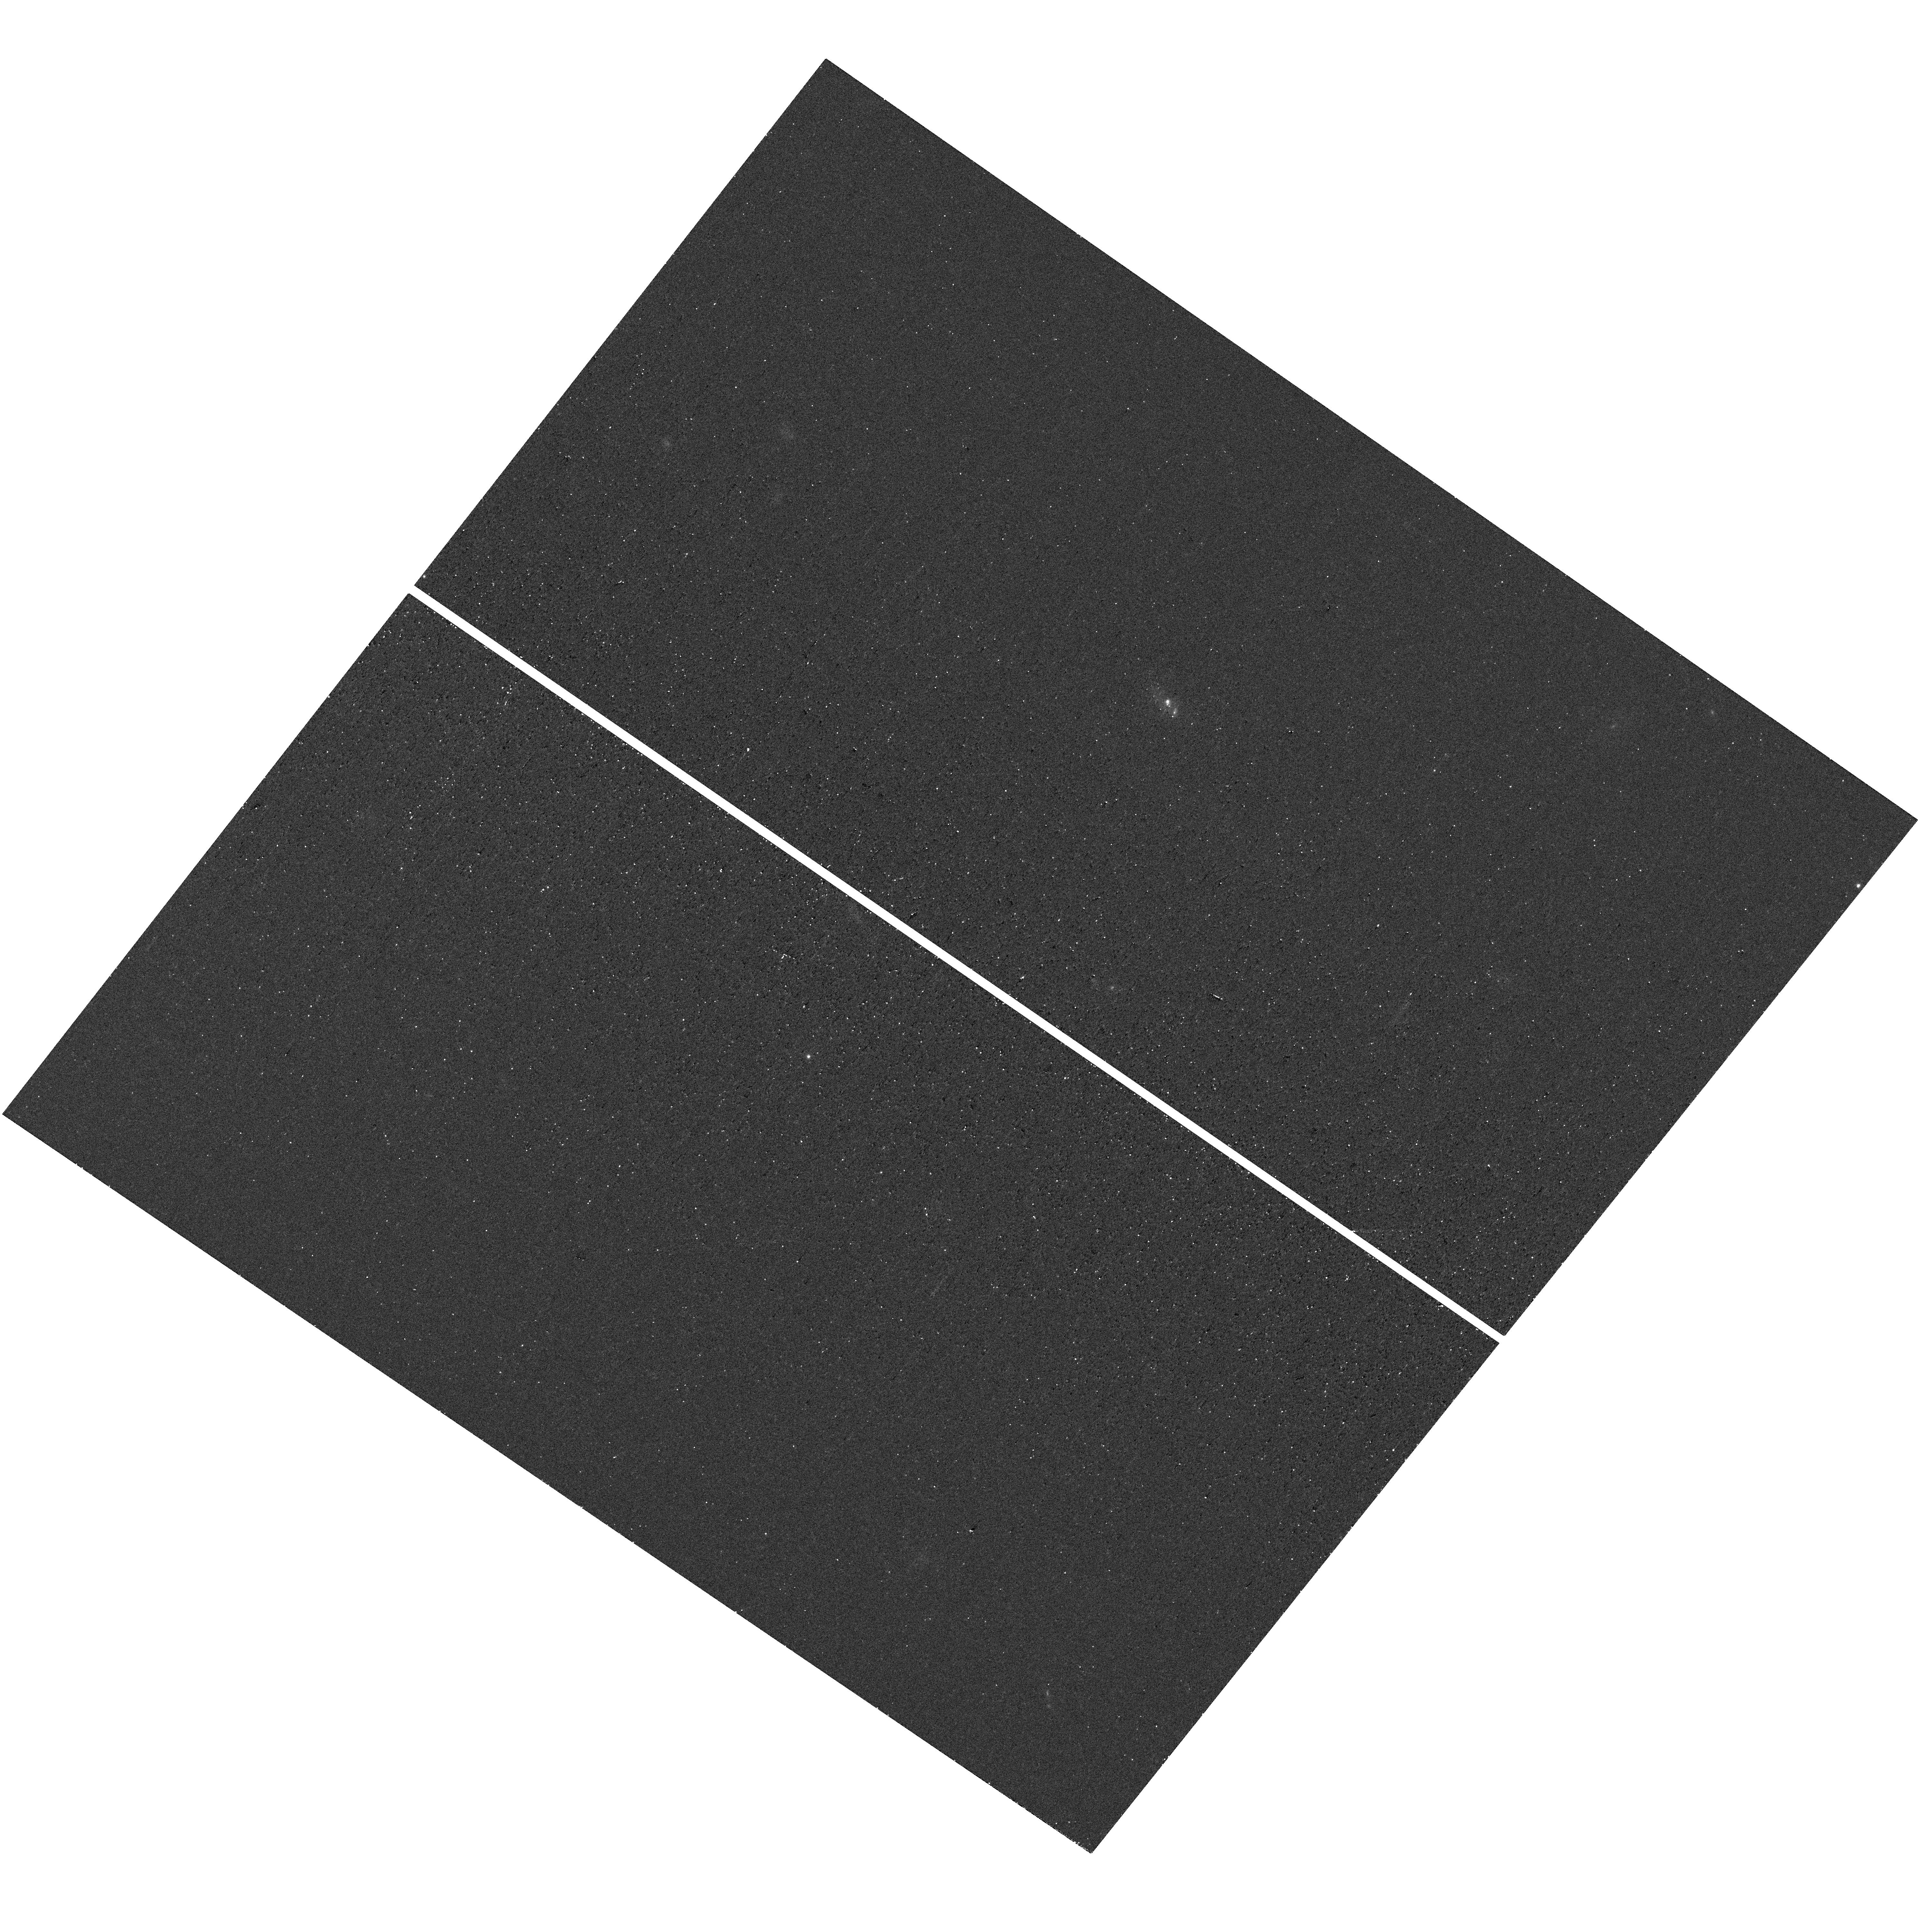
Target: J1418+2102. Instrument: WFC3/UVIS. Filter: F467M. Exposure: 9 min. Observation ID: hst_16464_05_wfc3_uvis_f467m_iei505

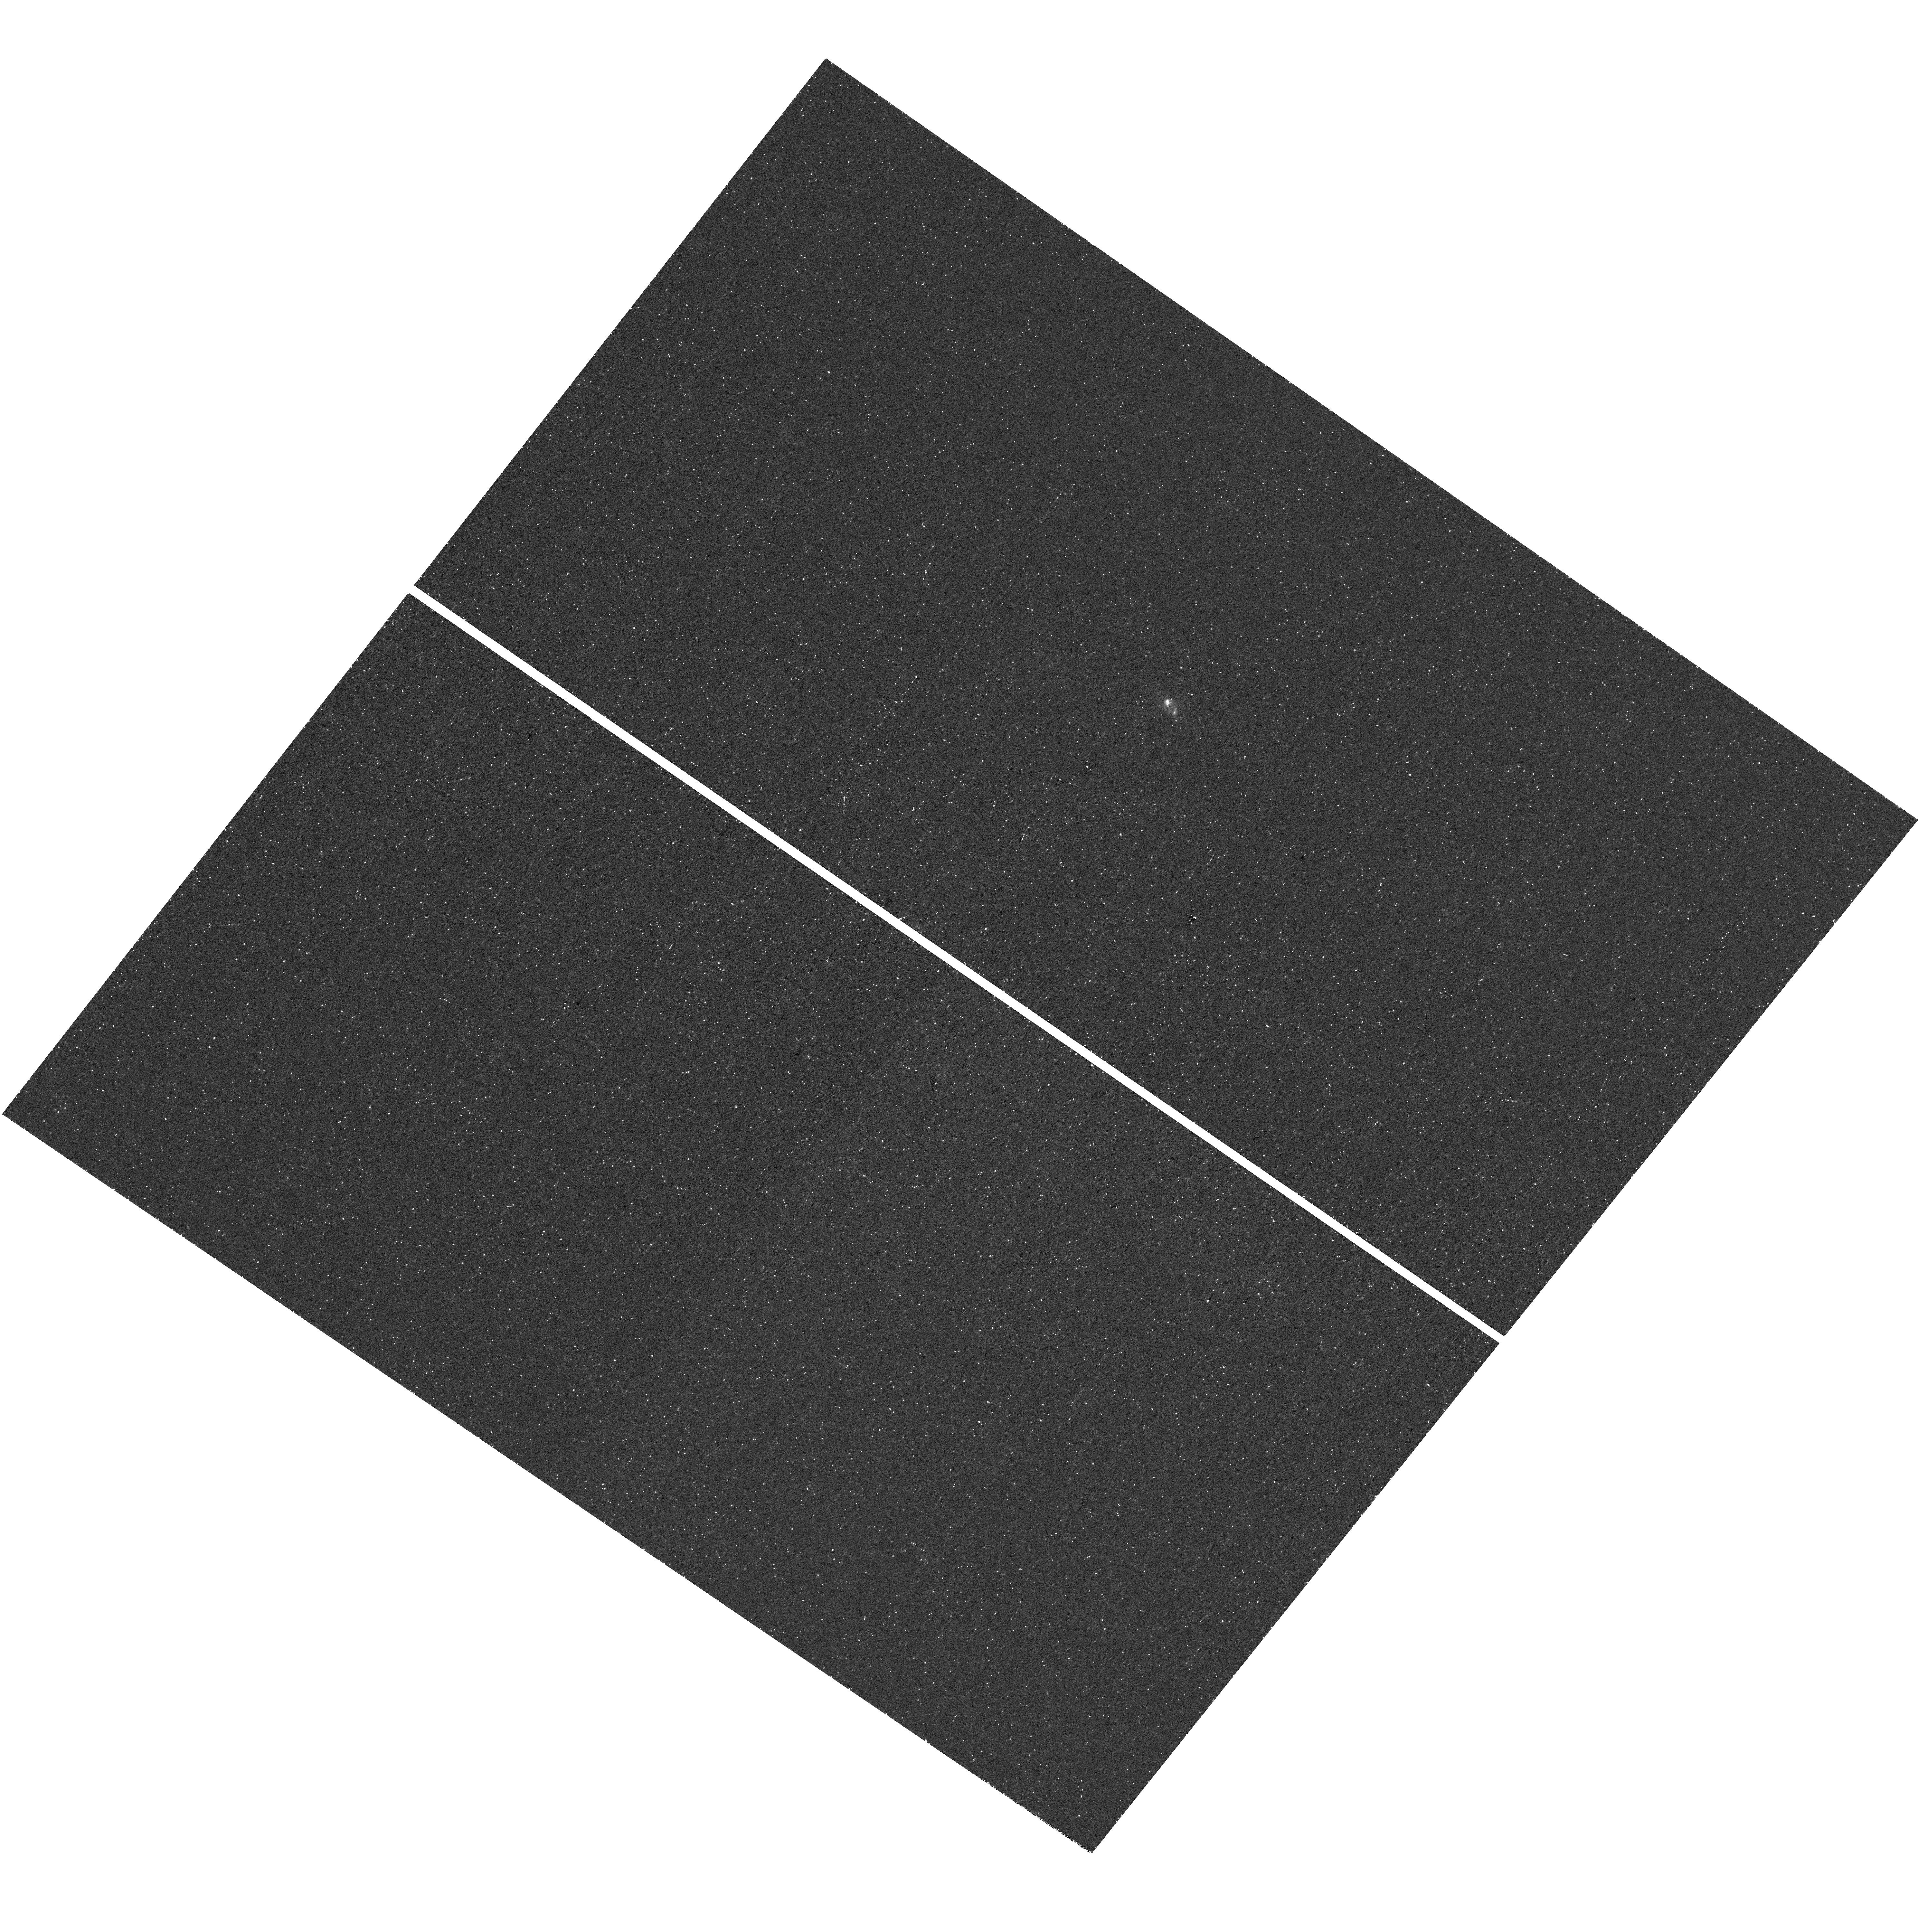
Target: J1418+2102. Instrument: WFC3/UVIS. Filter: F373N. Exposure: 44 min. Observation ID: hst_16464_05_wfc3_uvis_f373n_iei505

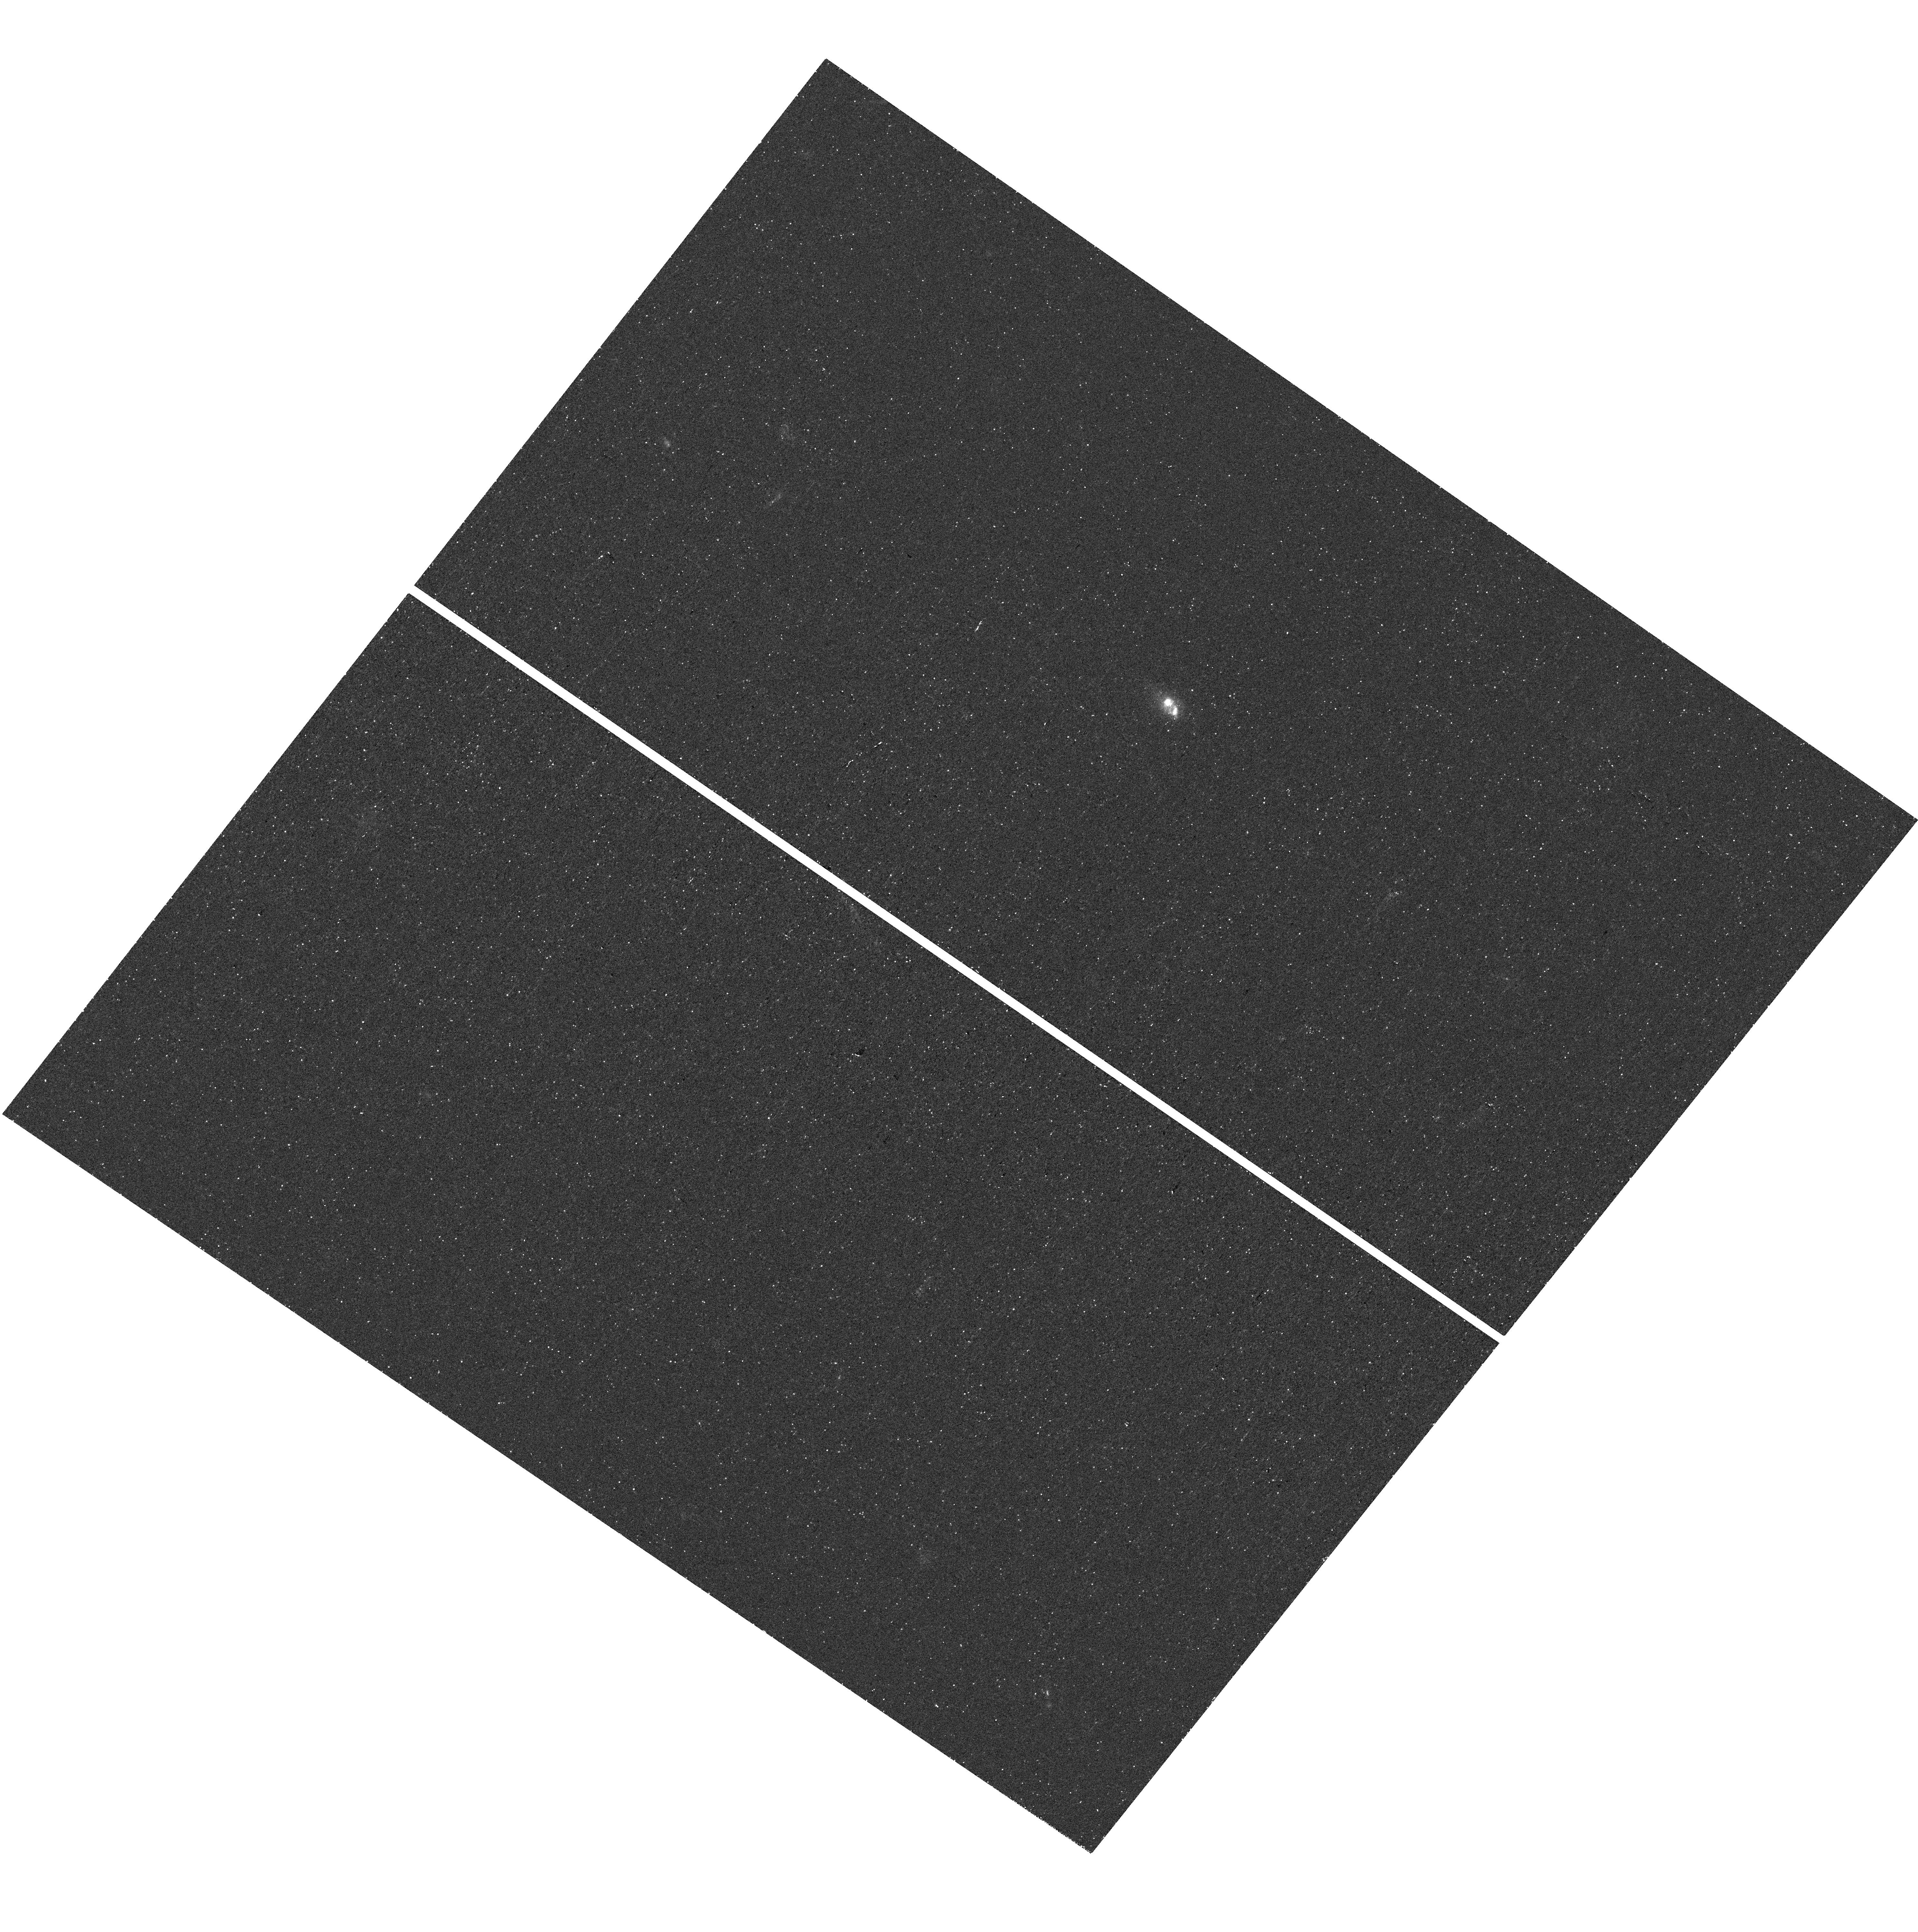
Target: J1418+2102. Instrument: WFC3/UVIS. Filter: F275W. Exposure: 30 min. Observation ID: hst_16464_05_wfc3_uvis_f275w_iei505

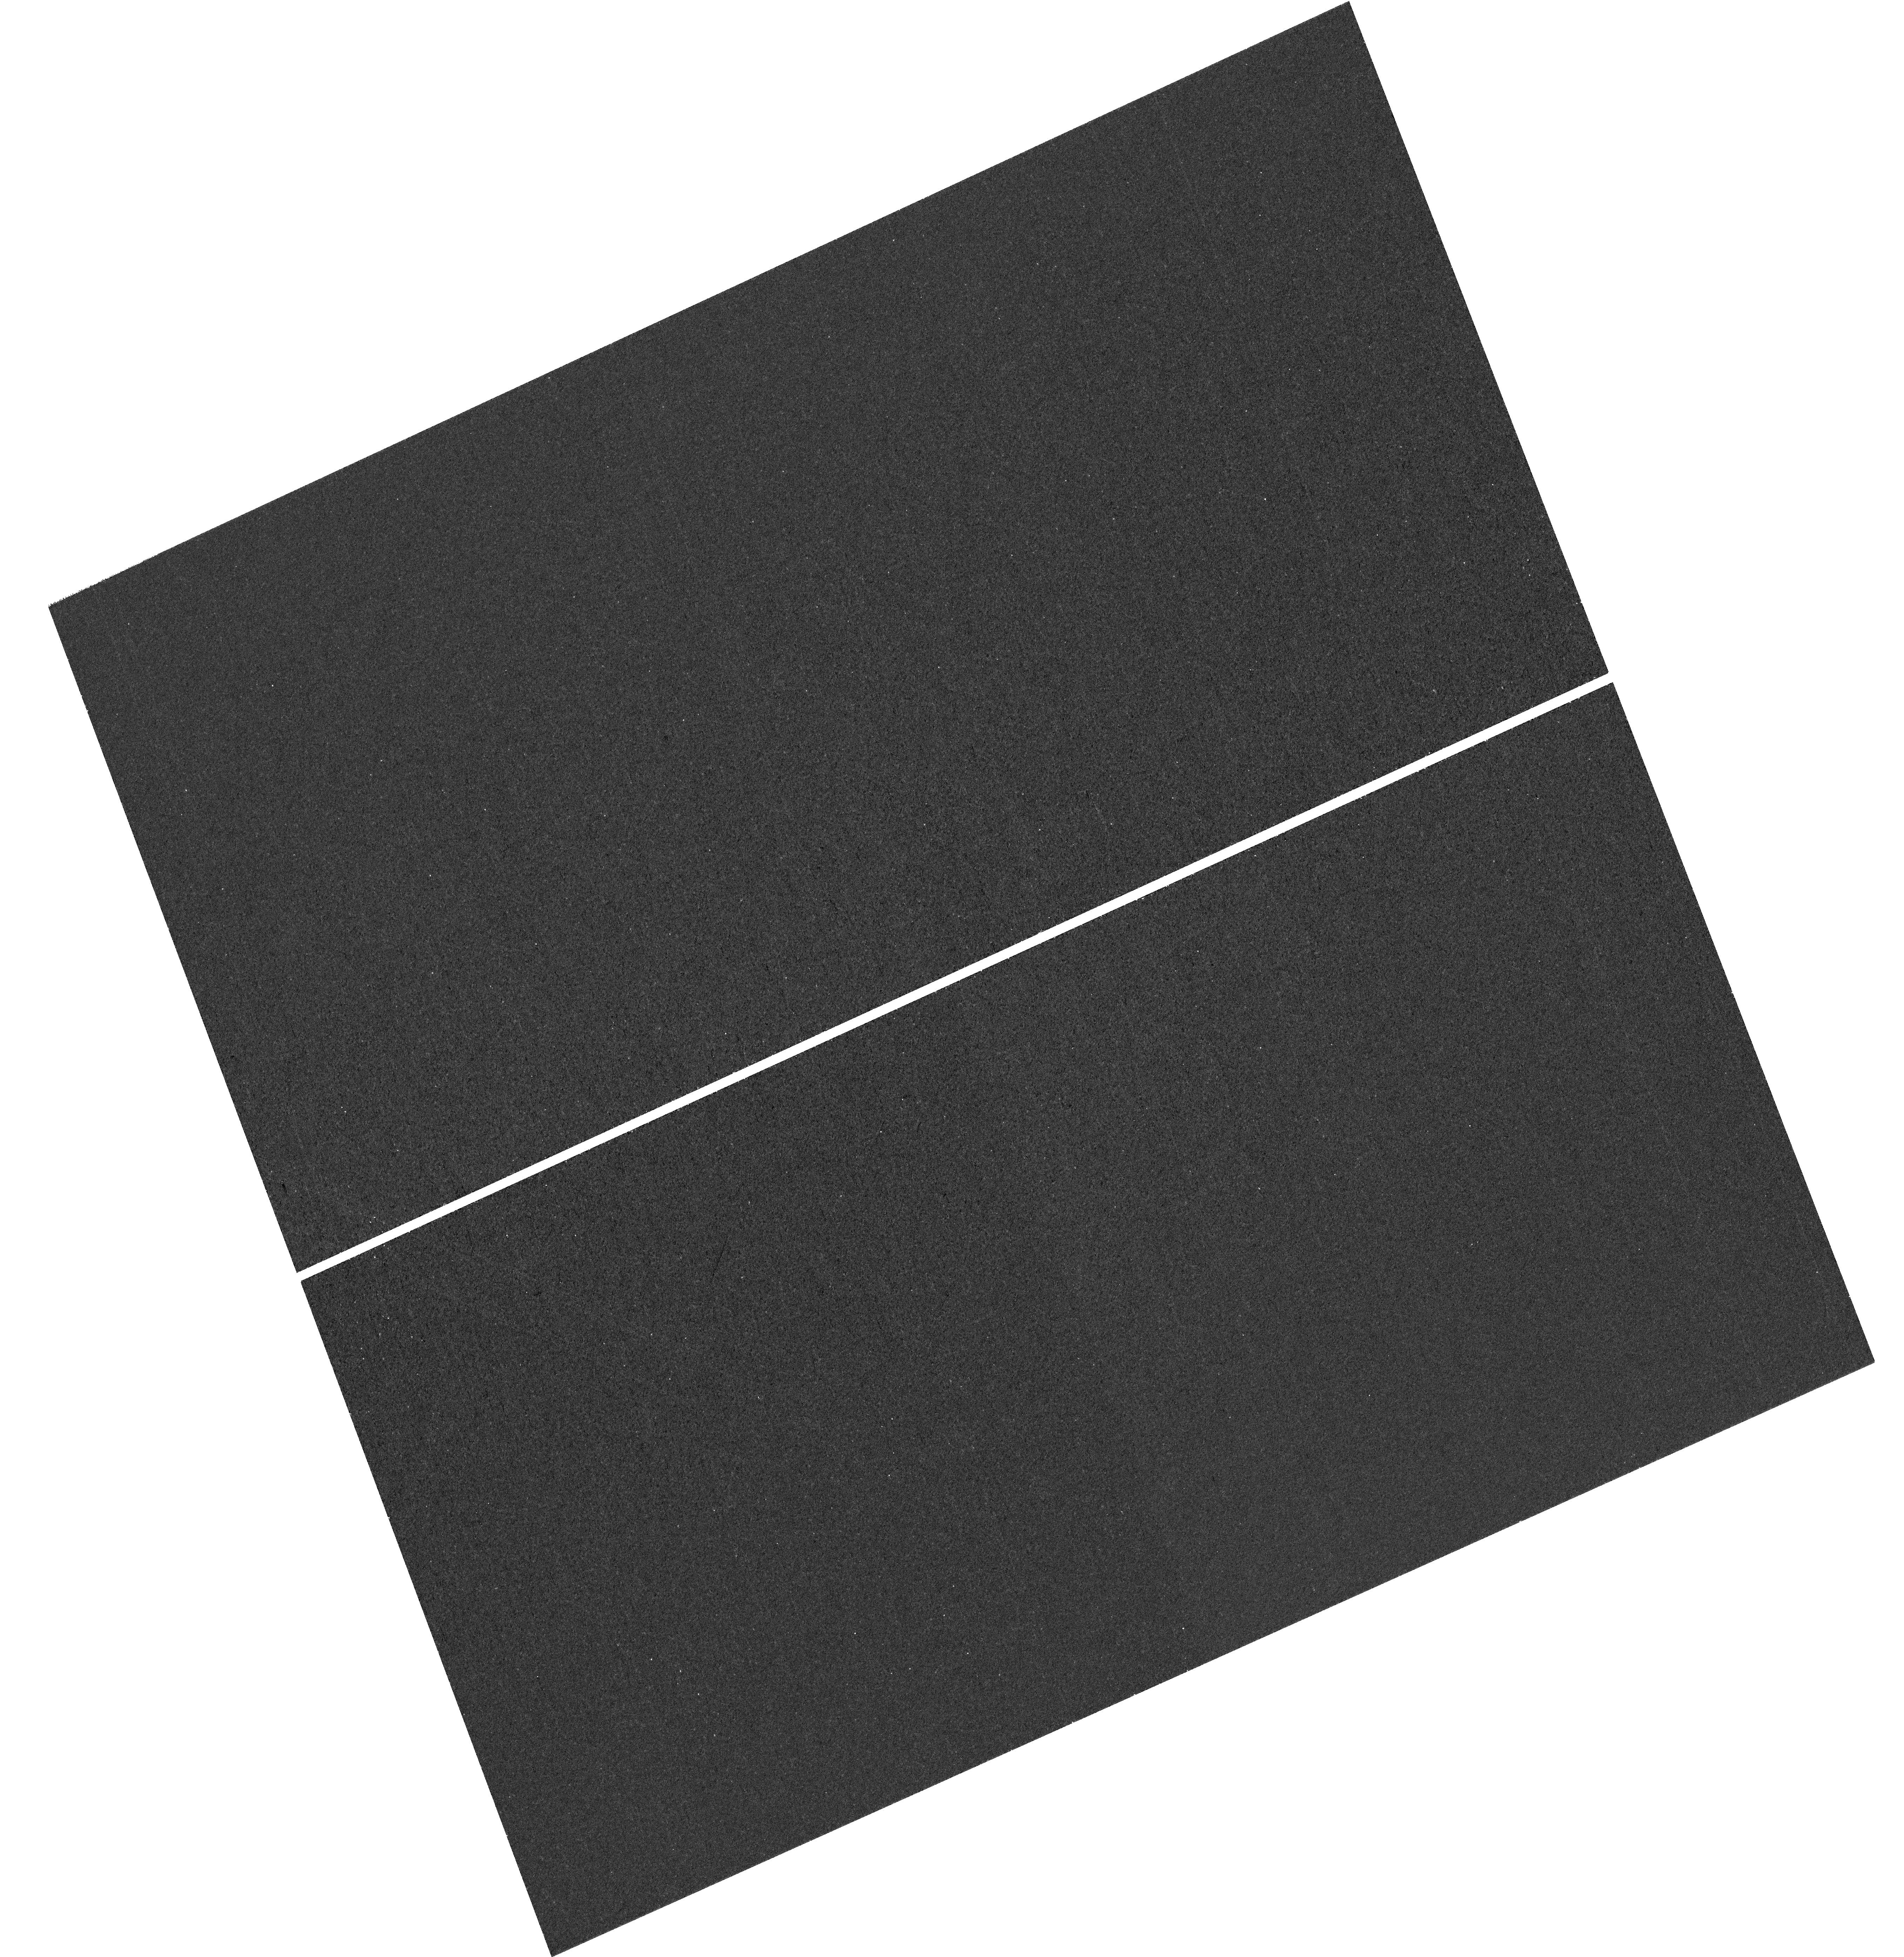
Target: J1418+2102. Instrument: WFC3/UVIS. Filter: F280N. Exposure: 2.3 h. Observation ID: hst_16464_04_wfc3_uvis_f280n_iei504

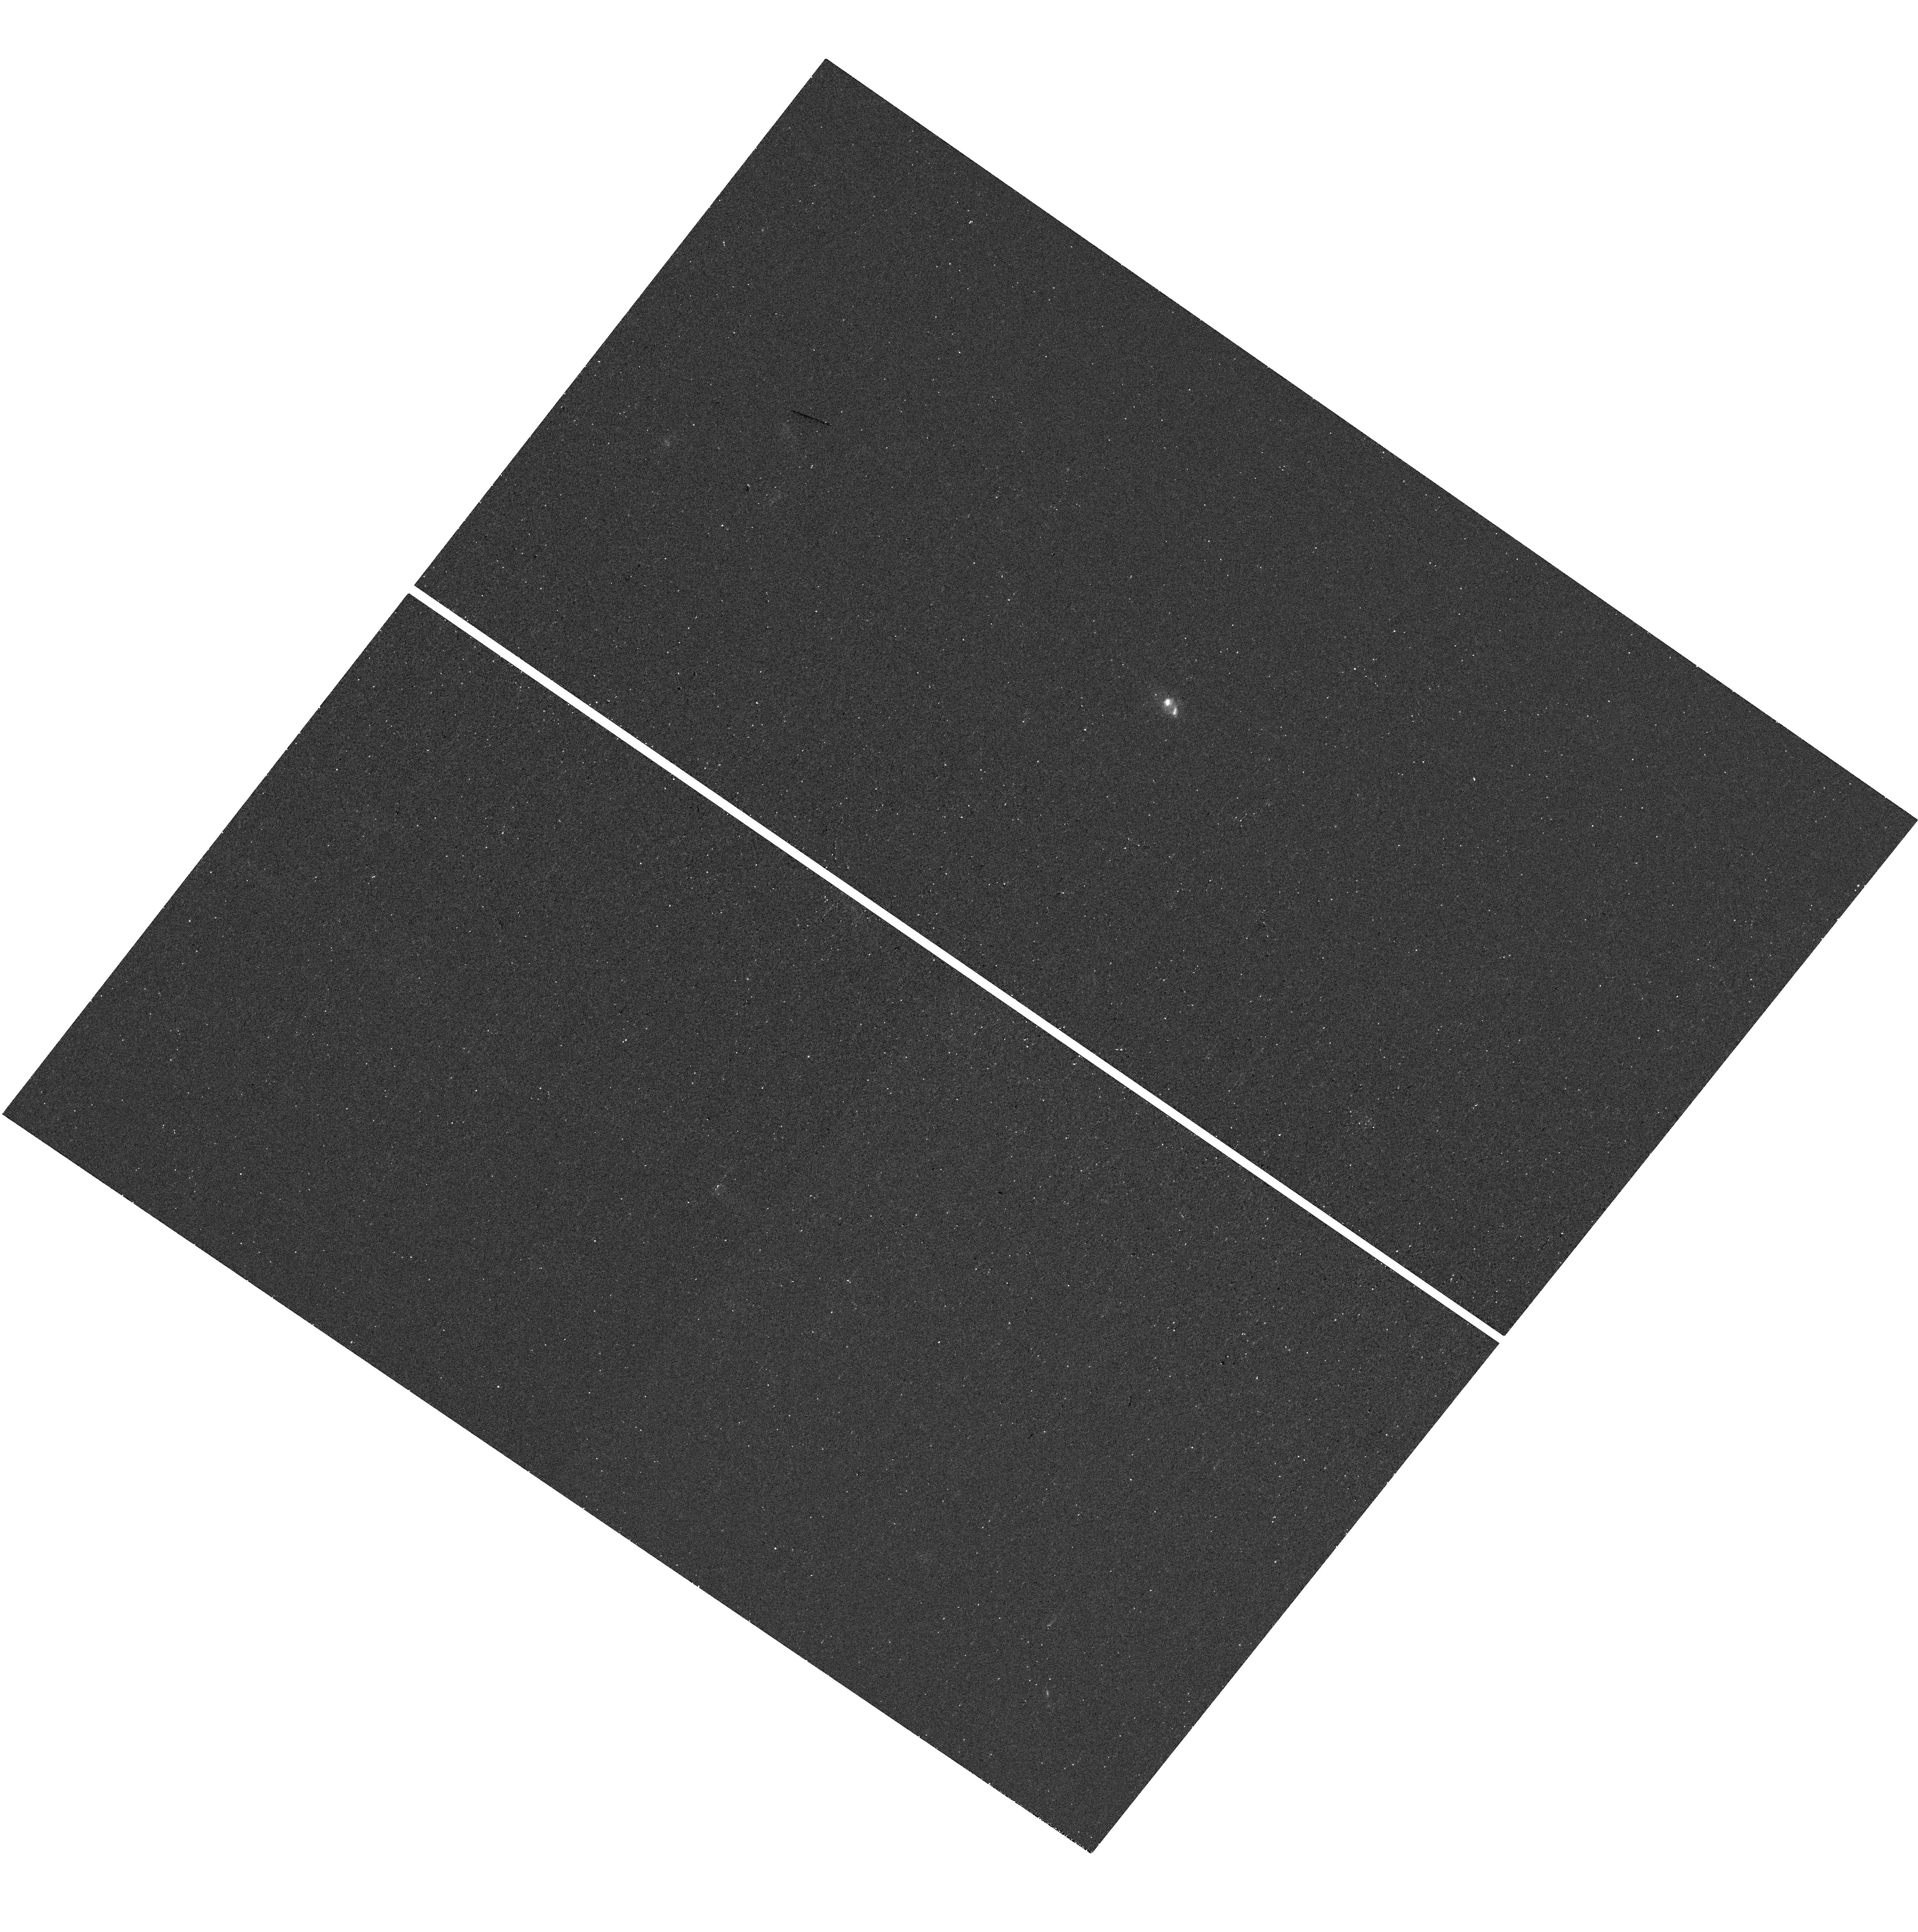
Target: J1418+2102. Instrument: WFC3/UVIS. Filter: F343N. Exposure: 14 min. Observation ID: hst_16464_05_wfc3_uvis_f343n_iei505

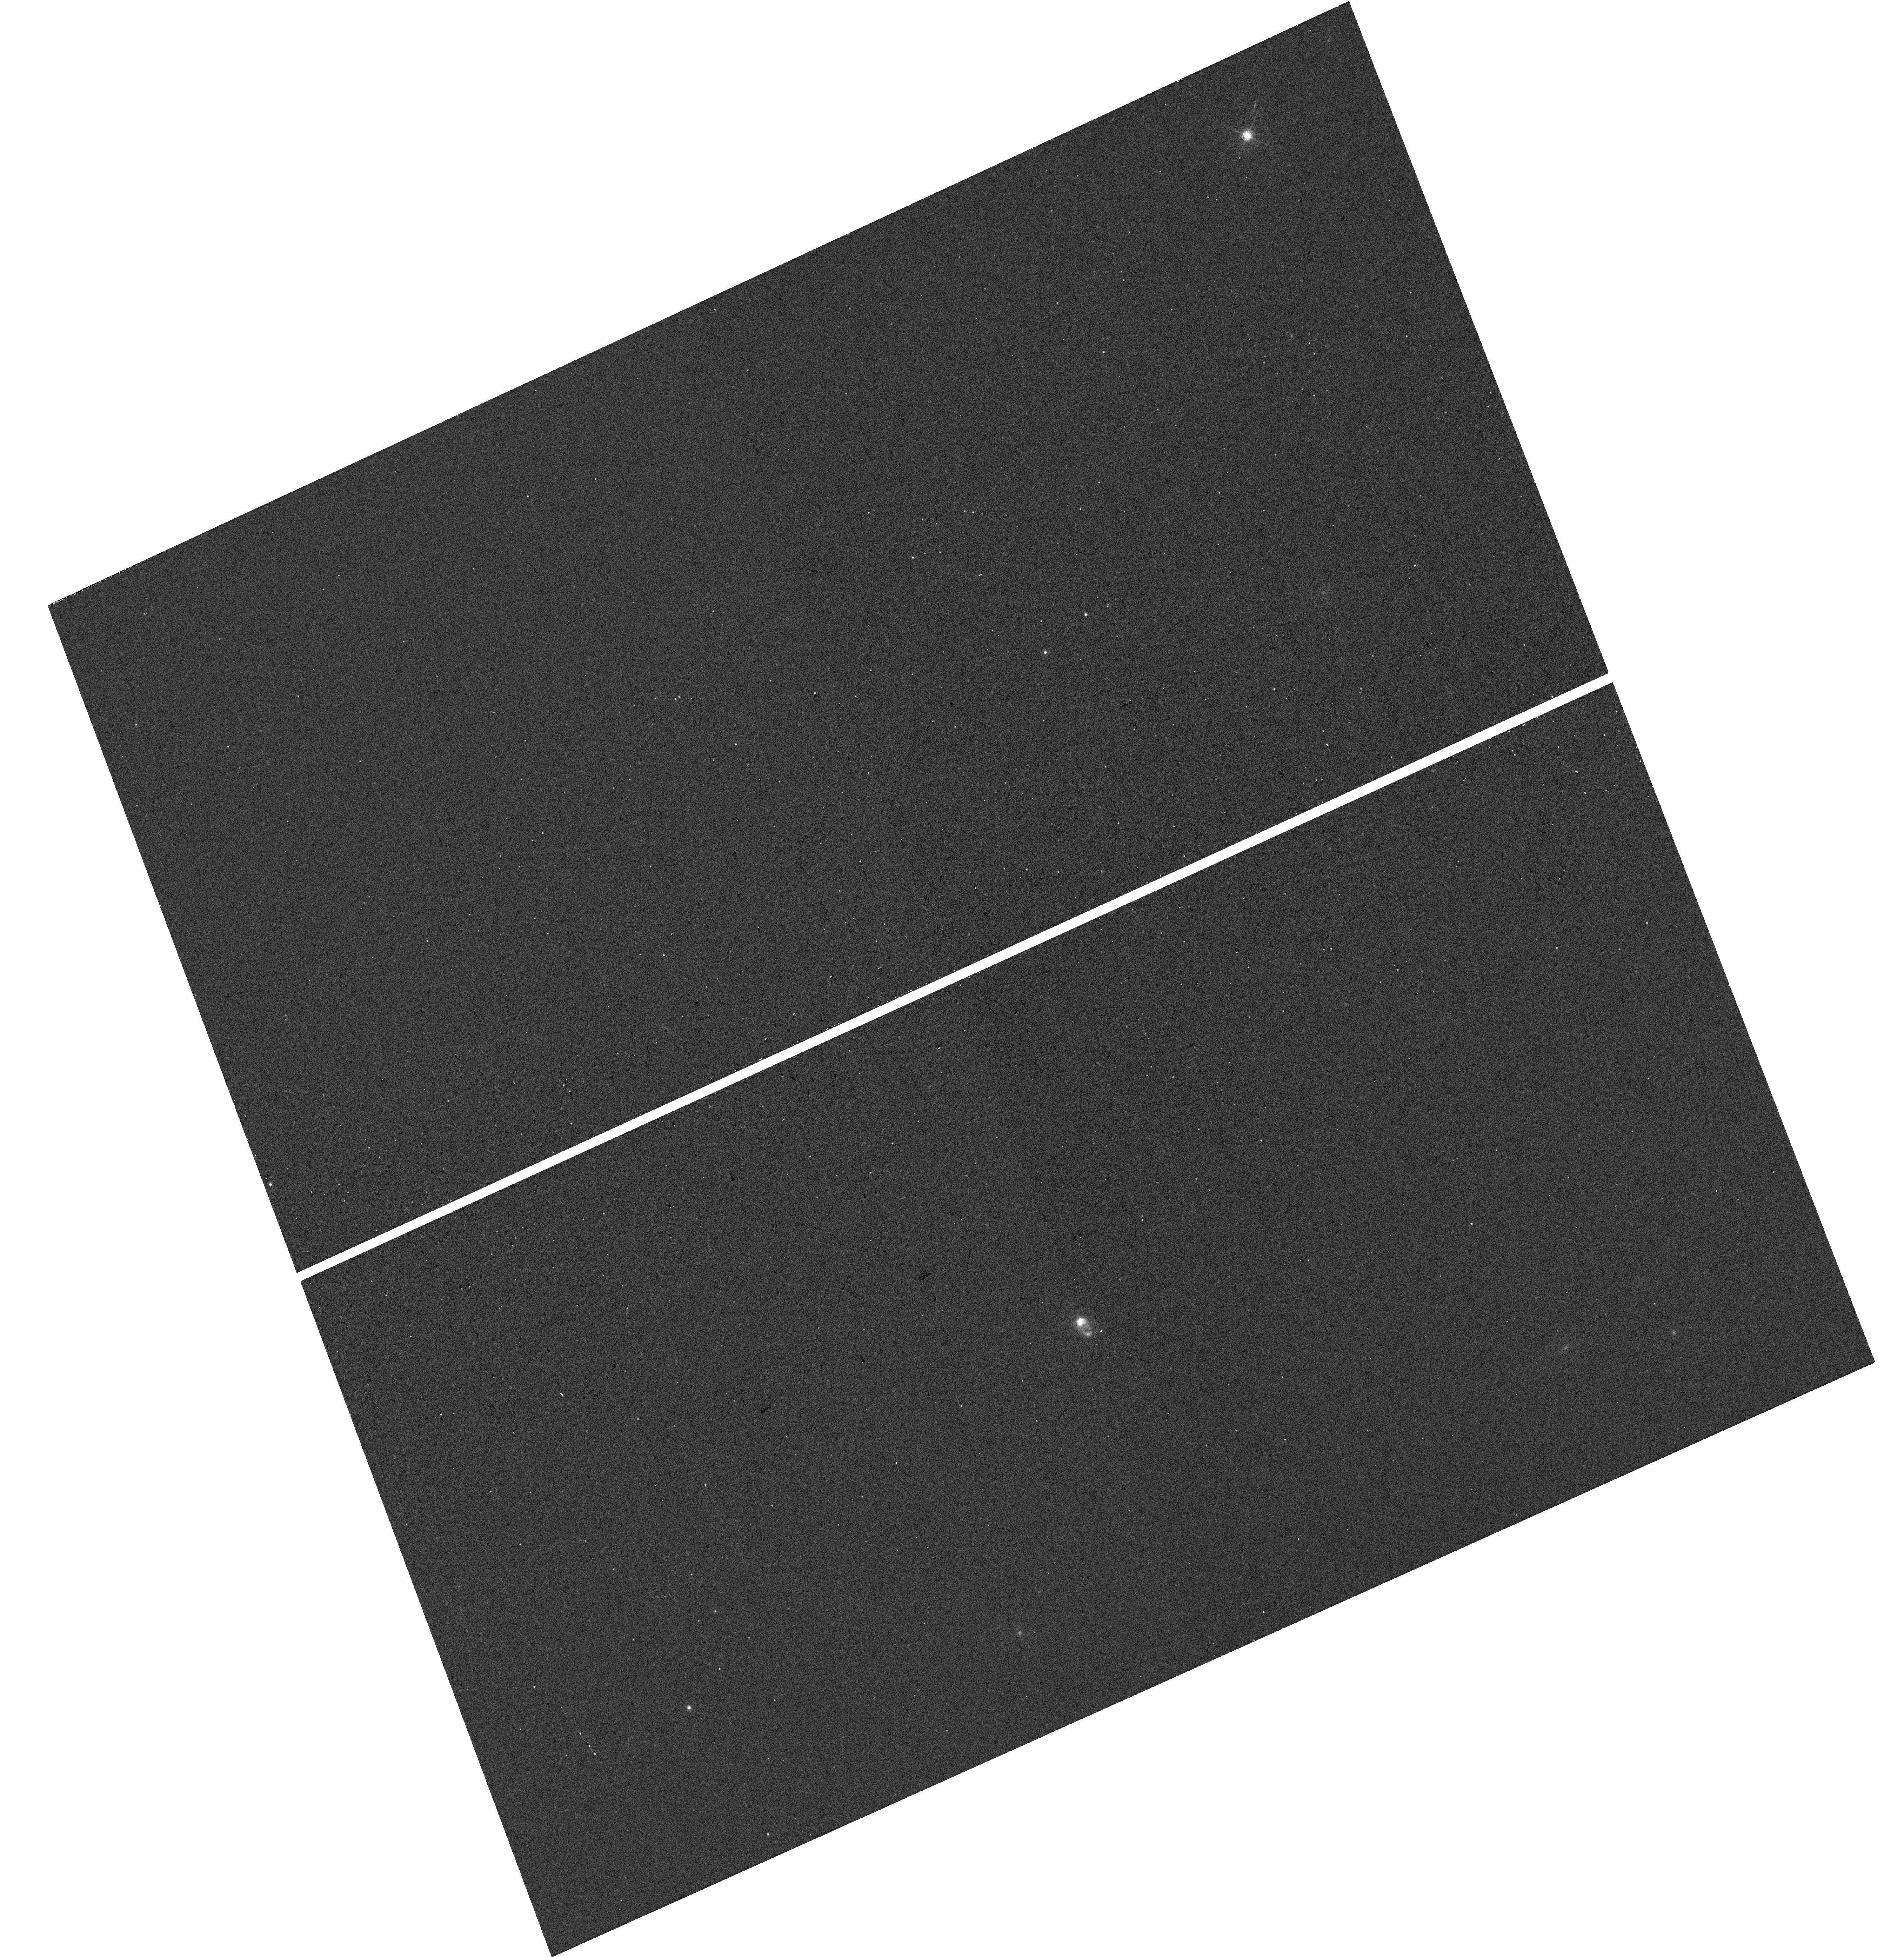
Target: J1418+2102. Instrument: WFC3/UVIS. Filter: F665N. Exposure: 4 min. Observation ID: hst_16464_01_wfc3_uvis_f665n_iei501

Mapping the Porous Neutral Gas Reservoir in an Extremely High Ionization Galaxy (PI: Chisholm, John)

We do not empirically know how the first galaxies reionized the early universe. In particular, how does neutral gas transmit ionizing photons from gas-rich star-forming regions into the intergalactic medium? One solution is that small regions of ionized gas preferentially funnel ionizing photons out of galaxies. However, this anisotropic escape dramatically changes the morphology of cosmic reionization and the subsequent structure of the universe. The James Webb Space Telescope aims to provide the empirical foundation of the epoch of reionization, but it will not sufficiently resolve the morphology of neutral gas nor the isotropy of the escape of ionizing photons. Here, we propose 15 orbits of HST mid-cycle observations to obtain 35 pc spatial resolution WFC3 images of the neutral resonant Mg II emission line. The proposed high-ionization emission line galaxy has recently been discovered to have a massive, but porous, neutral gas reservoir. Regions of bright resonant Mg II emission will trace the low column density holes through which the newly observed Lyman Alpha must propagate through. These Mg II maps will test where photons are transmitted out of this galaxy to answer how isotropically ionizing photons stream into the intergalactic medium. We will complement the Mg II maps with optical emission line maps to determine whether strong optical lines trace these low column density holes. These observations are crucial for understanding upcoming JWST observations and will illuminate one of the key empirical obstacles towards understanding cosmic reionization.